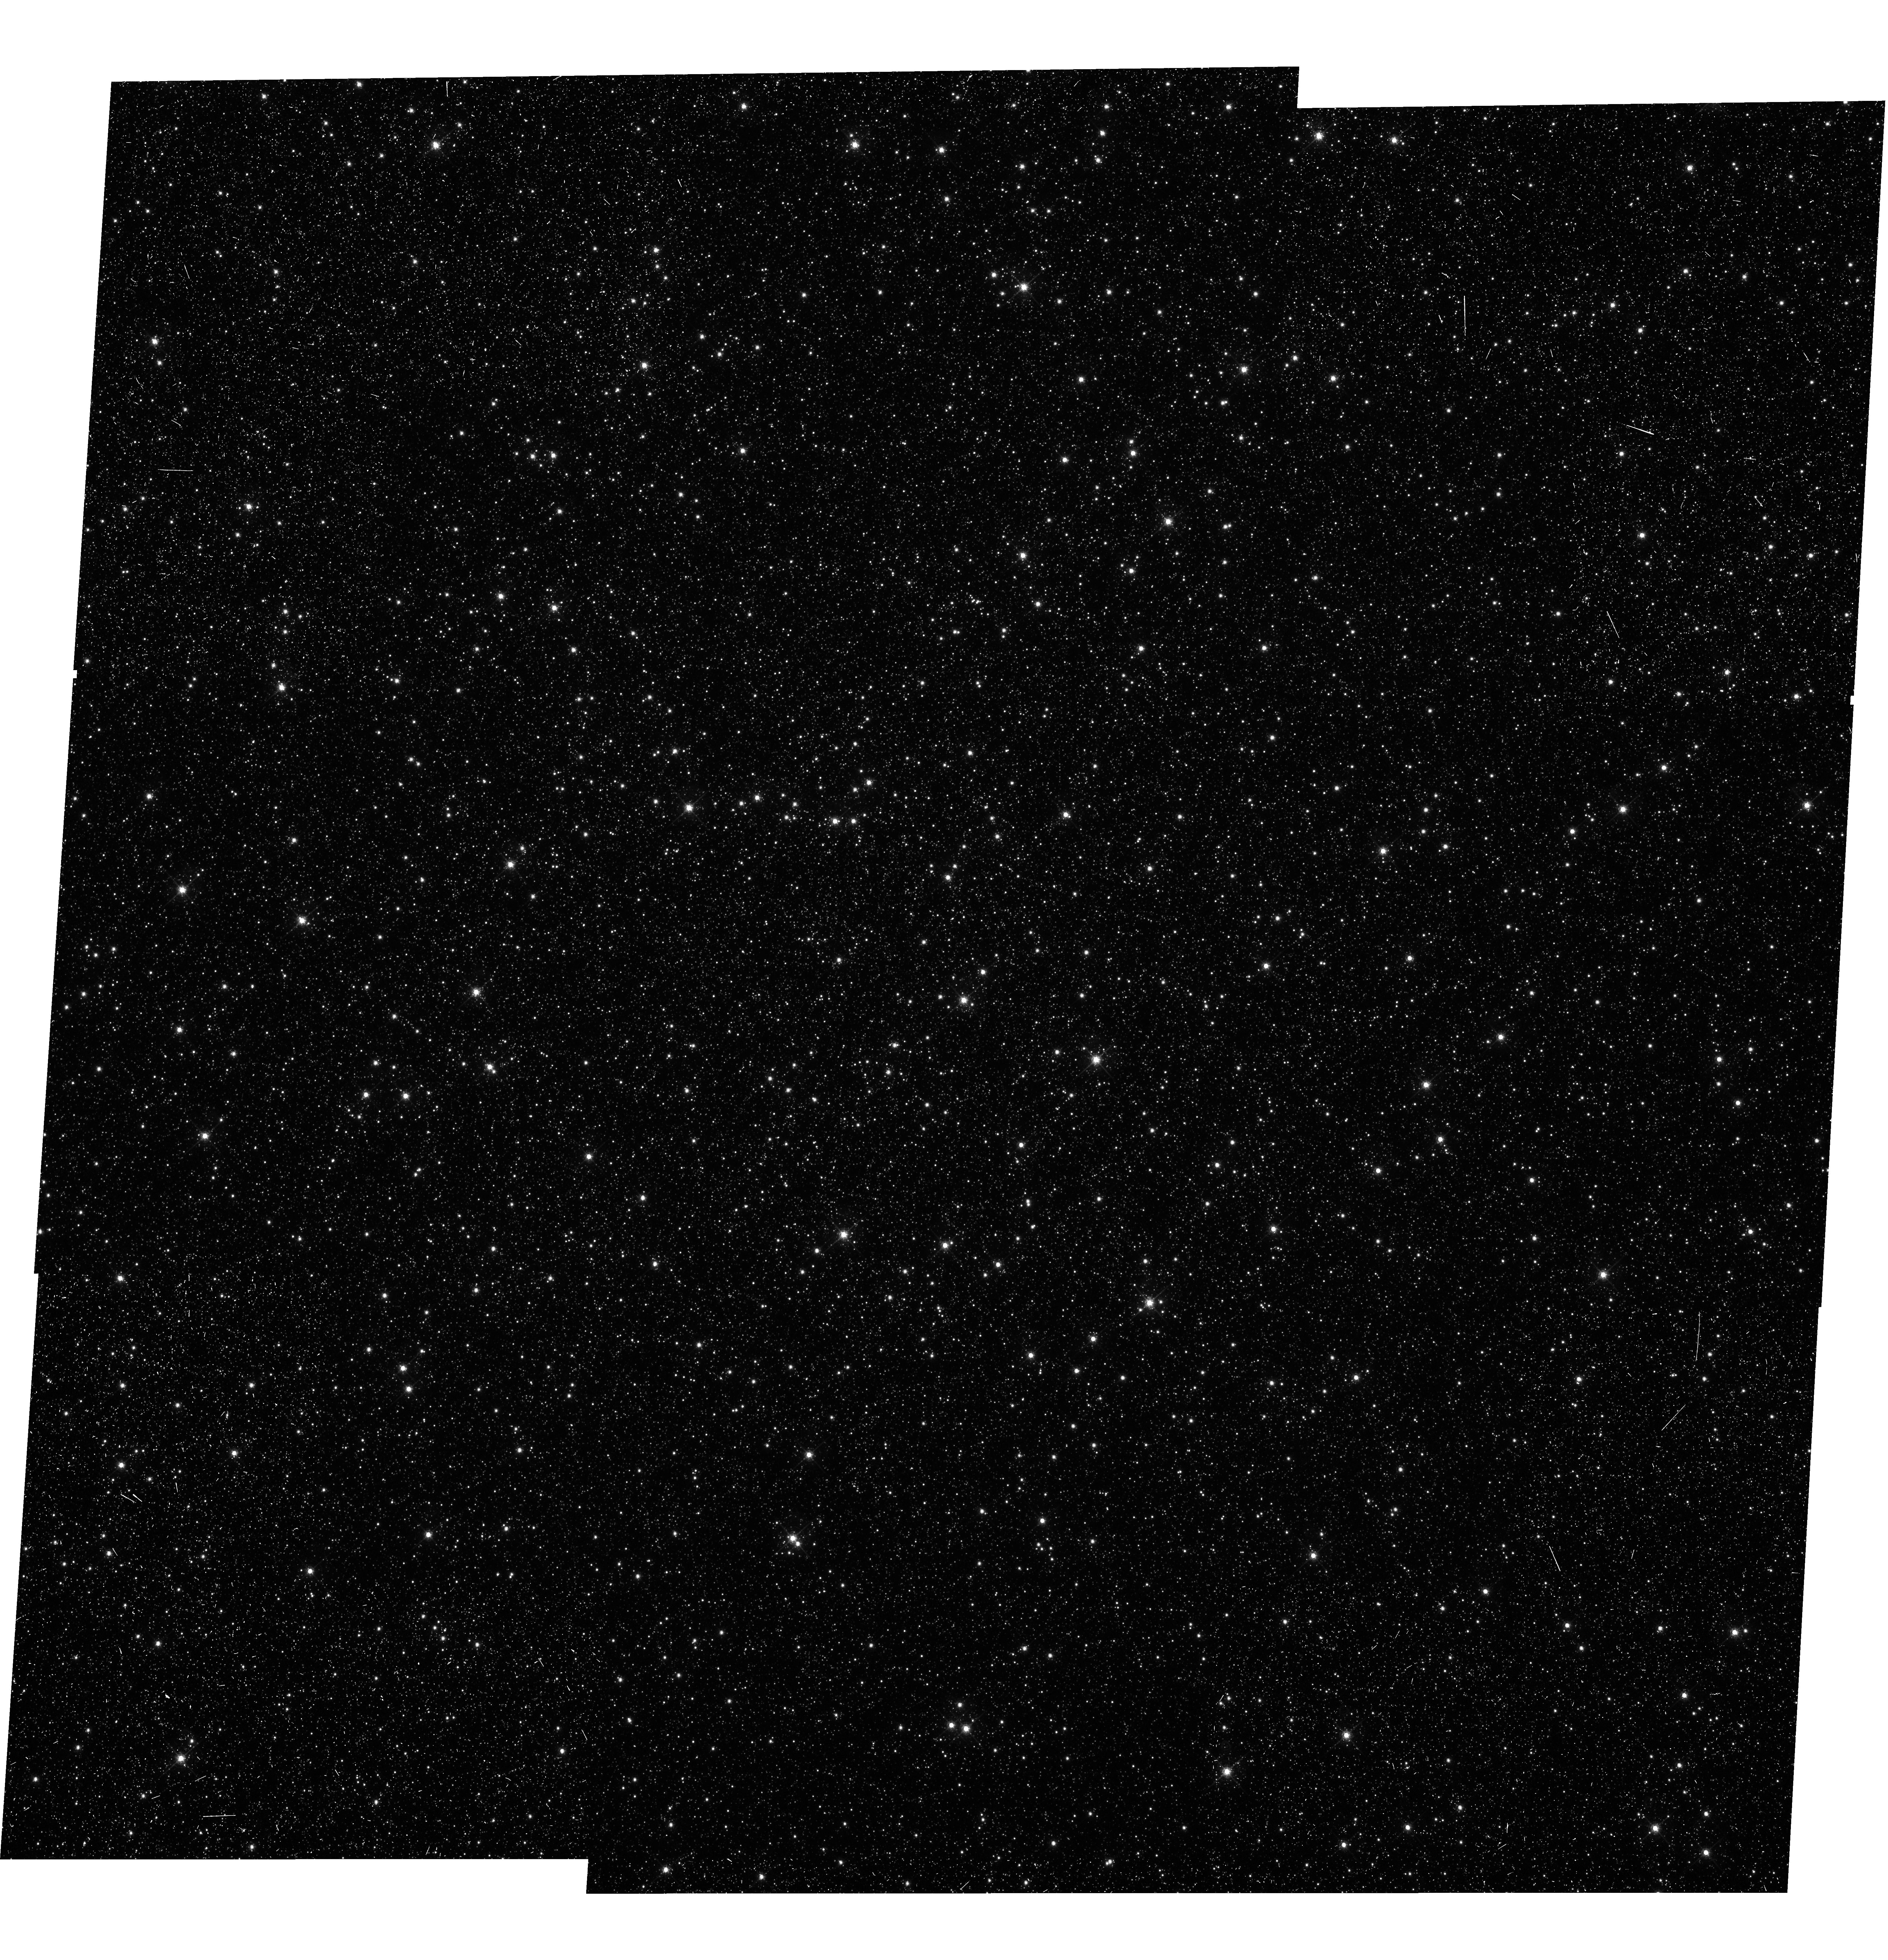
Target: OMEGA-CEN
Instrument: WFC3/UVIS
Filter: F656N
Exposure: 42 min
Observation ID: hst_11922_01_wfc3_uvis_f656n_ibbz01

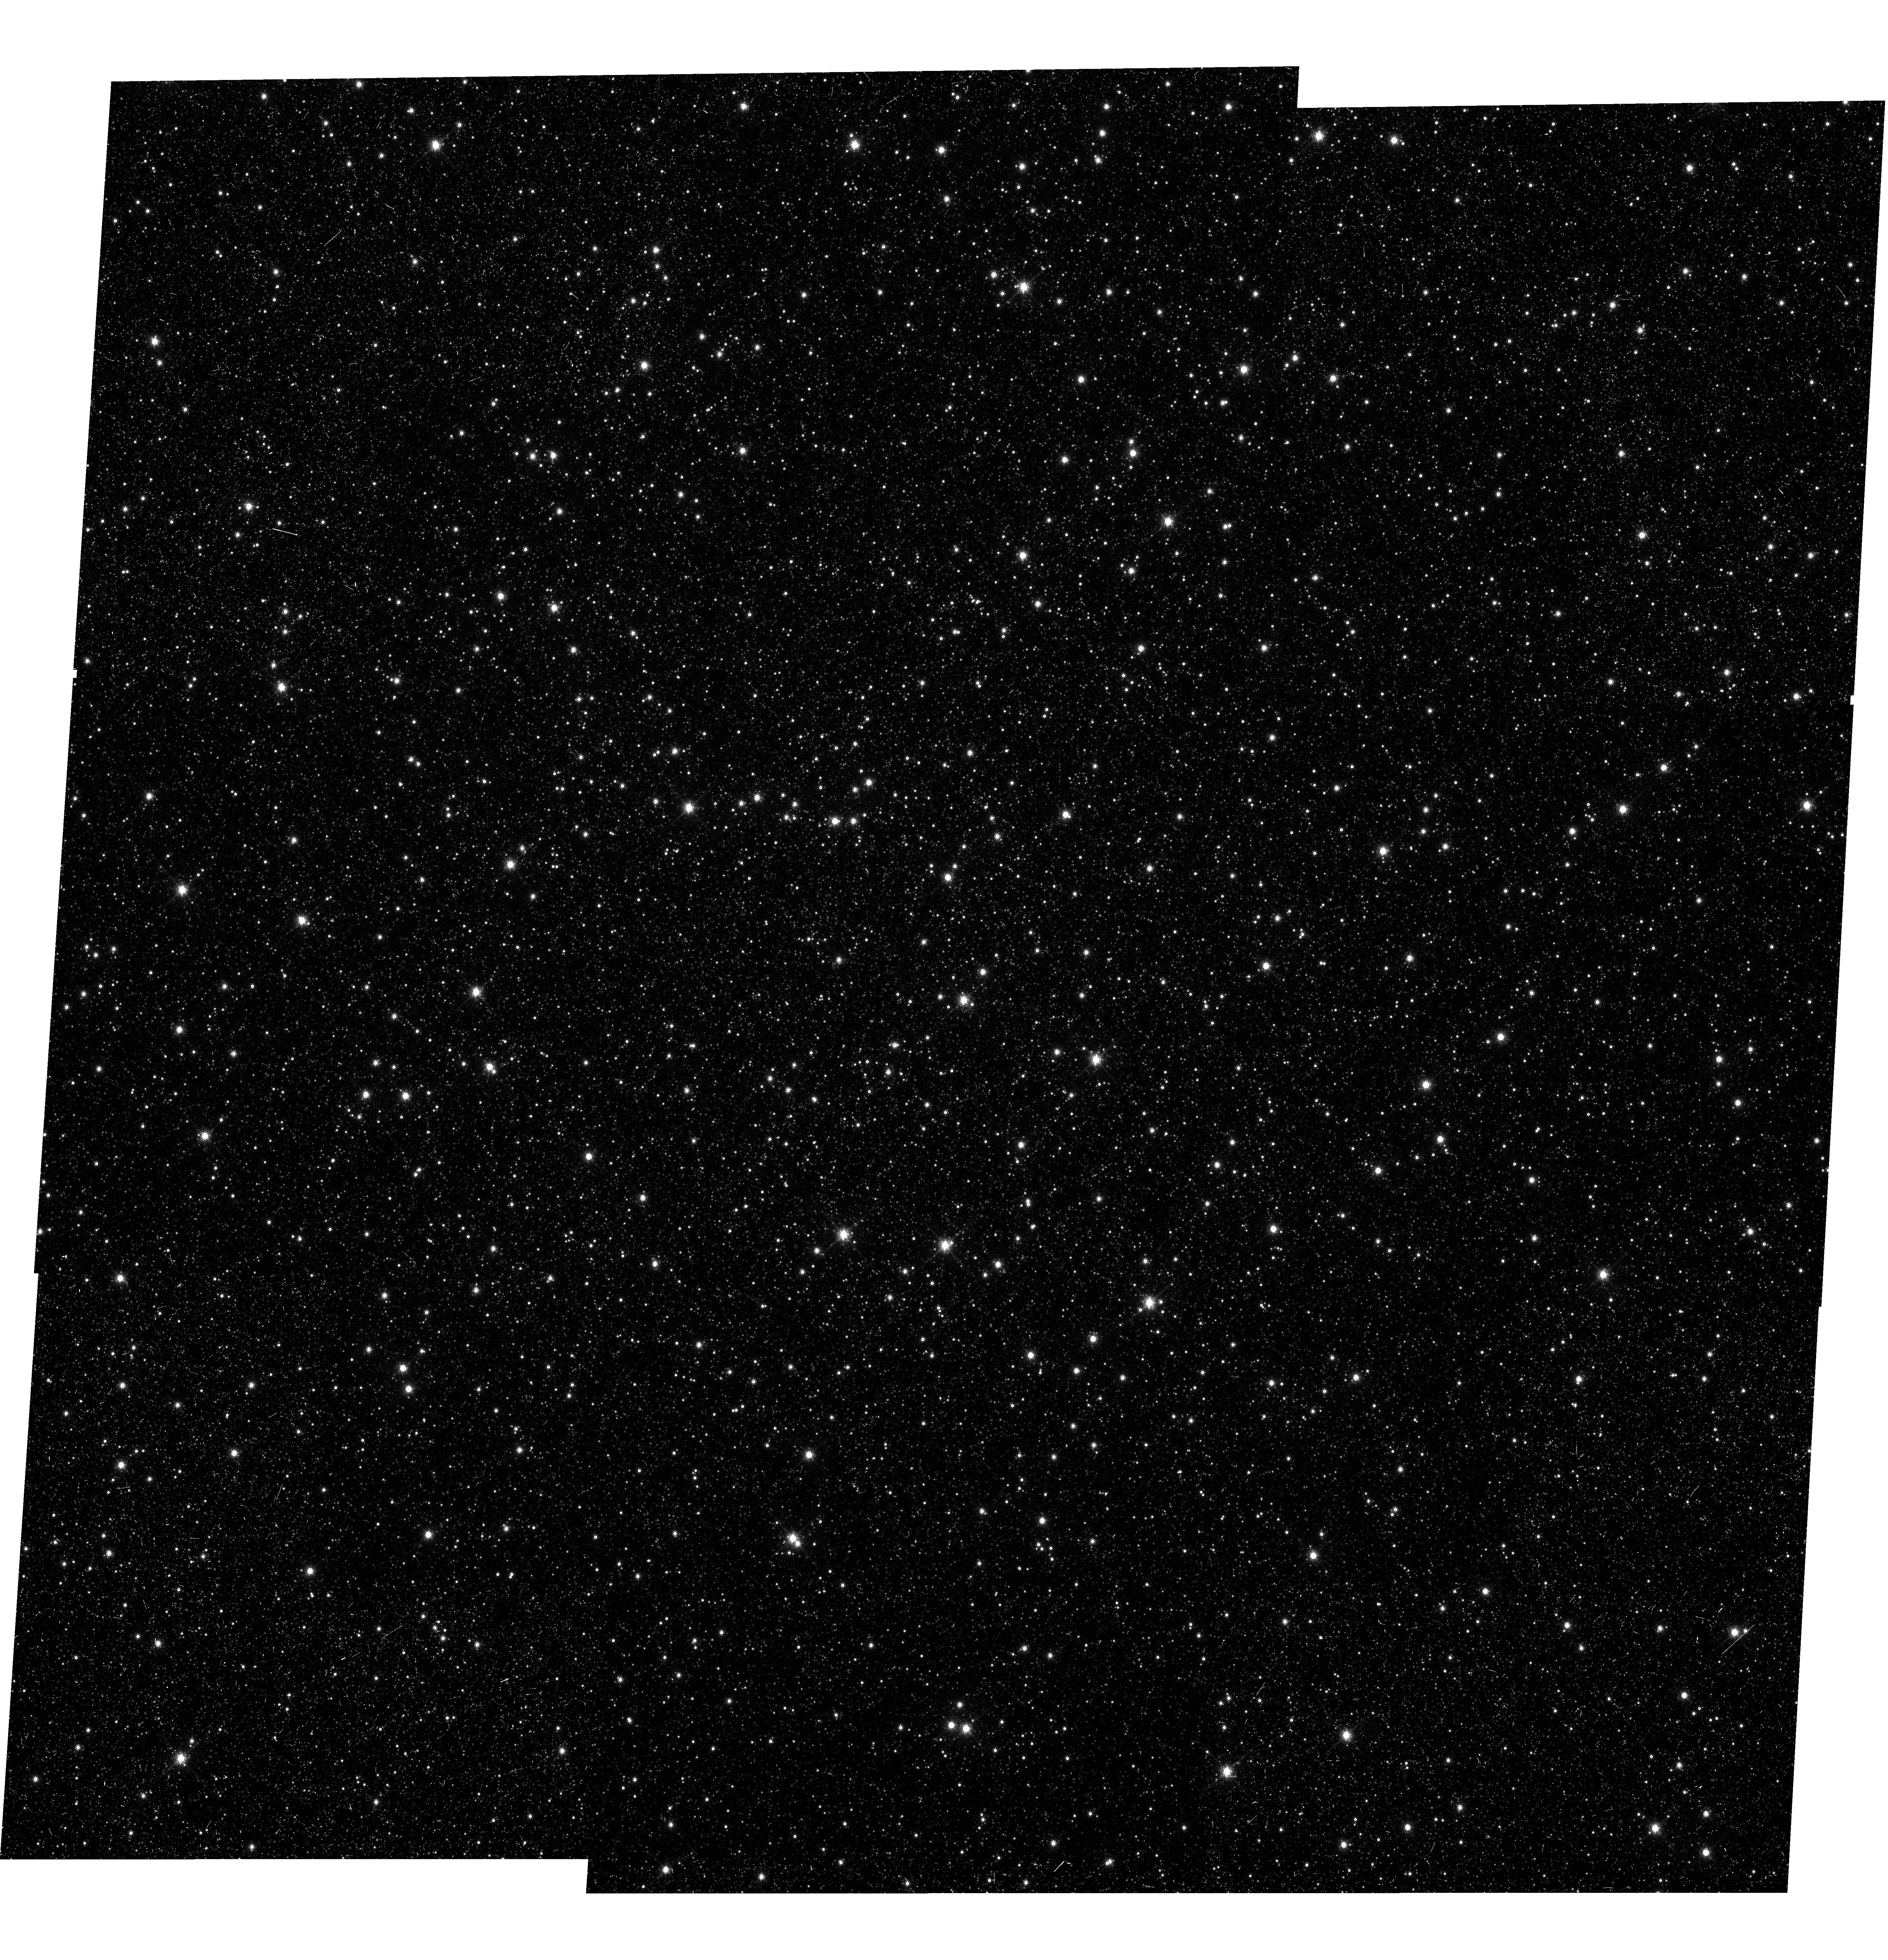
Target: OMEGA-CEN
Instrument: WFC3/UVIS
Filter: F953N
Exposure: 1.2 h
Observation ID: hst_11922_01_wfc3_uvis_f953n_ibbz01

UVIS Fringing (PI: Sabbi, Elena)

Multiple pointing observations of the globular cluster Omega Centauri (NGC 5139) in the narrow band filters F656N and F953N will be used to verify the fringing model developed during various tests (TV3) and its impact on photometric accuracy. By measuring the relative changes in brighteness of a star at different positions on the detector, we will determine the local variations induced by the fringing pattern.